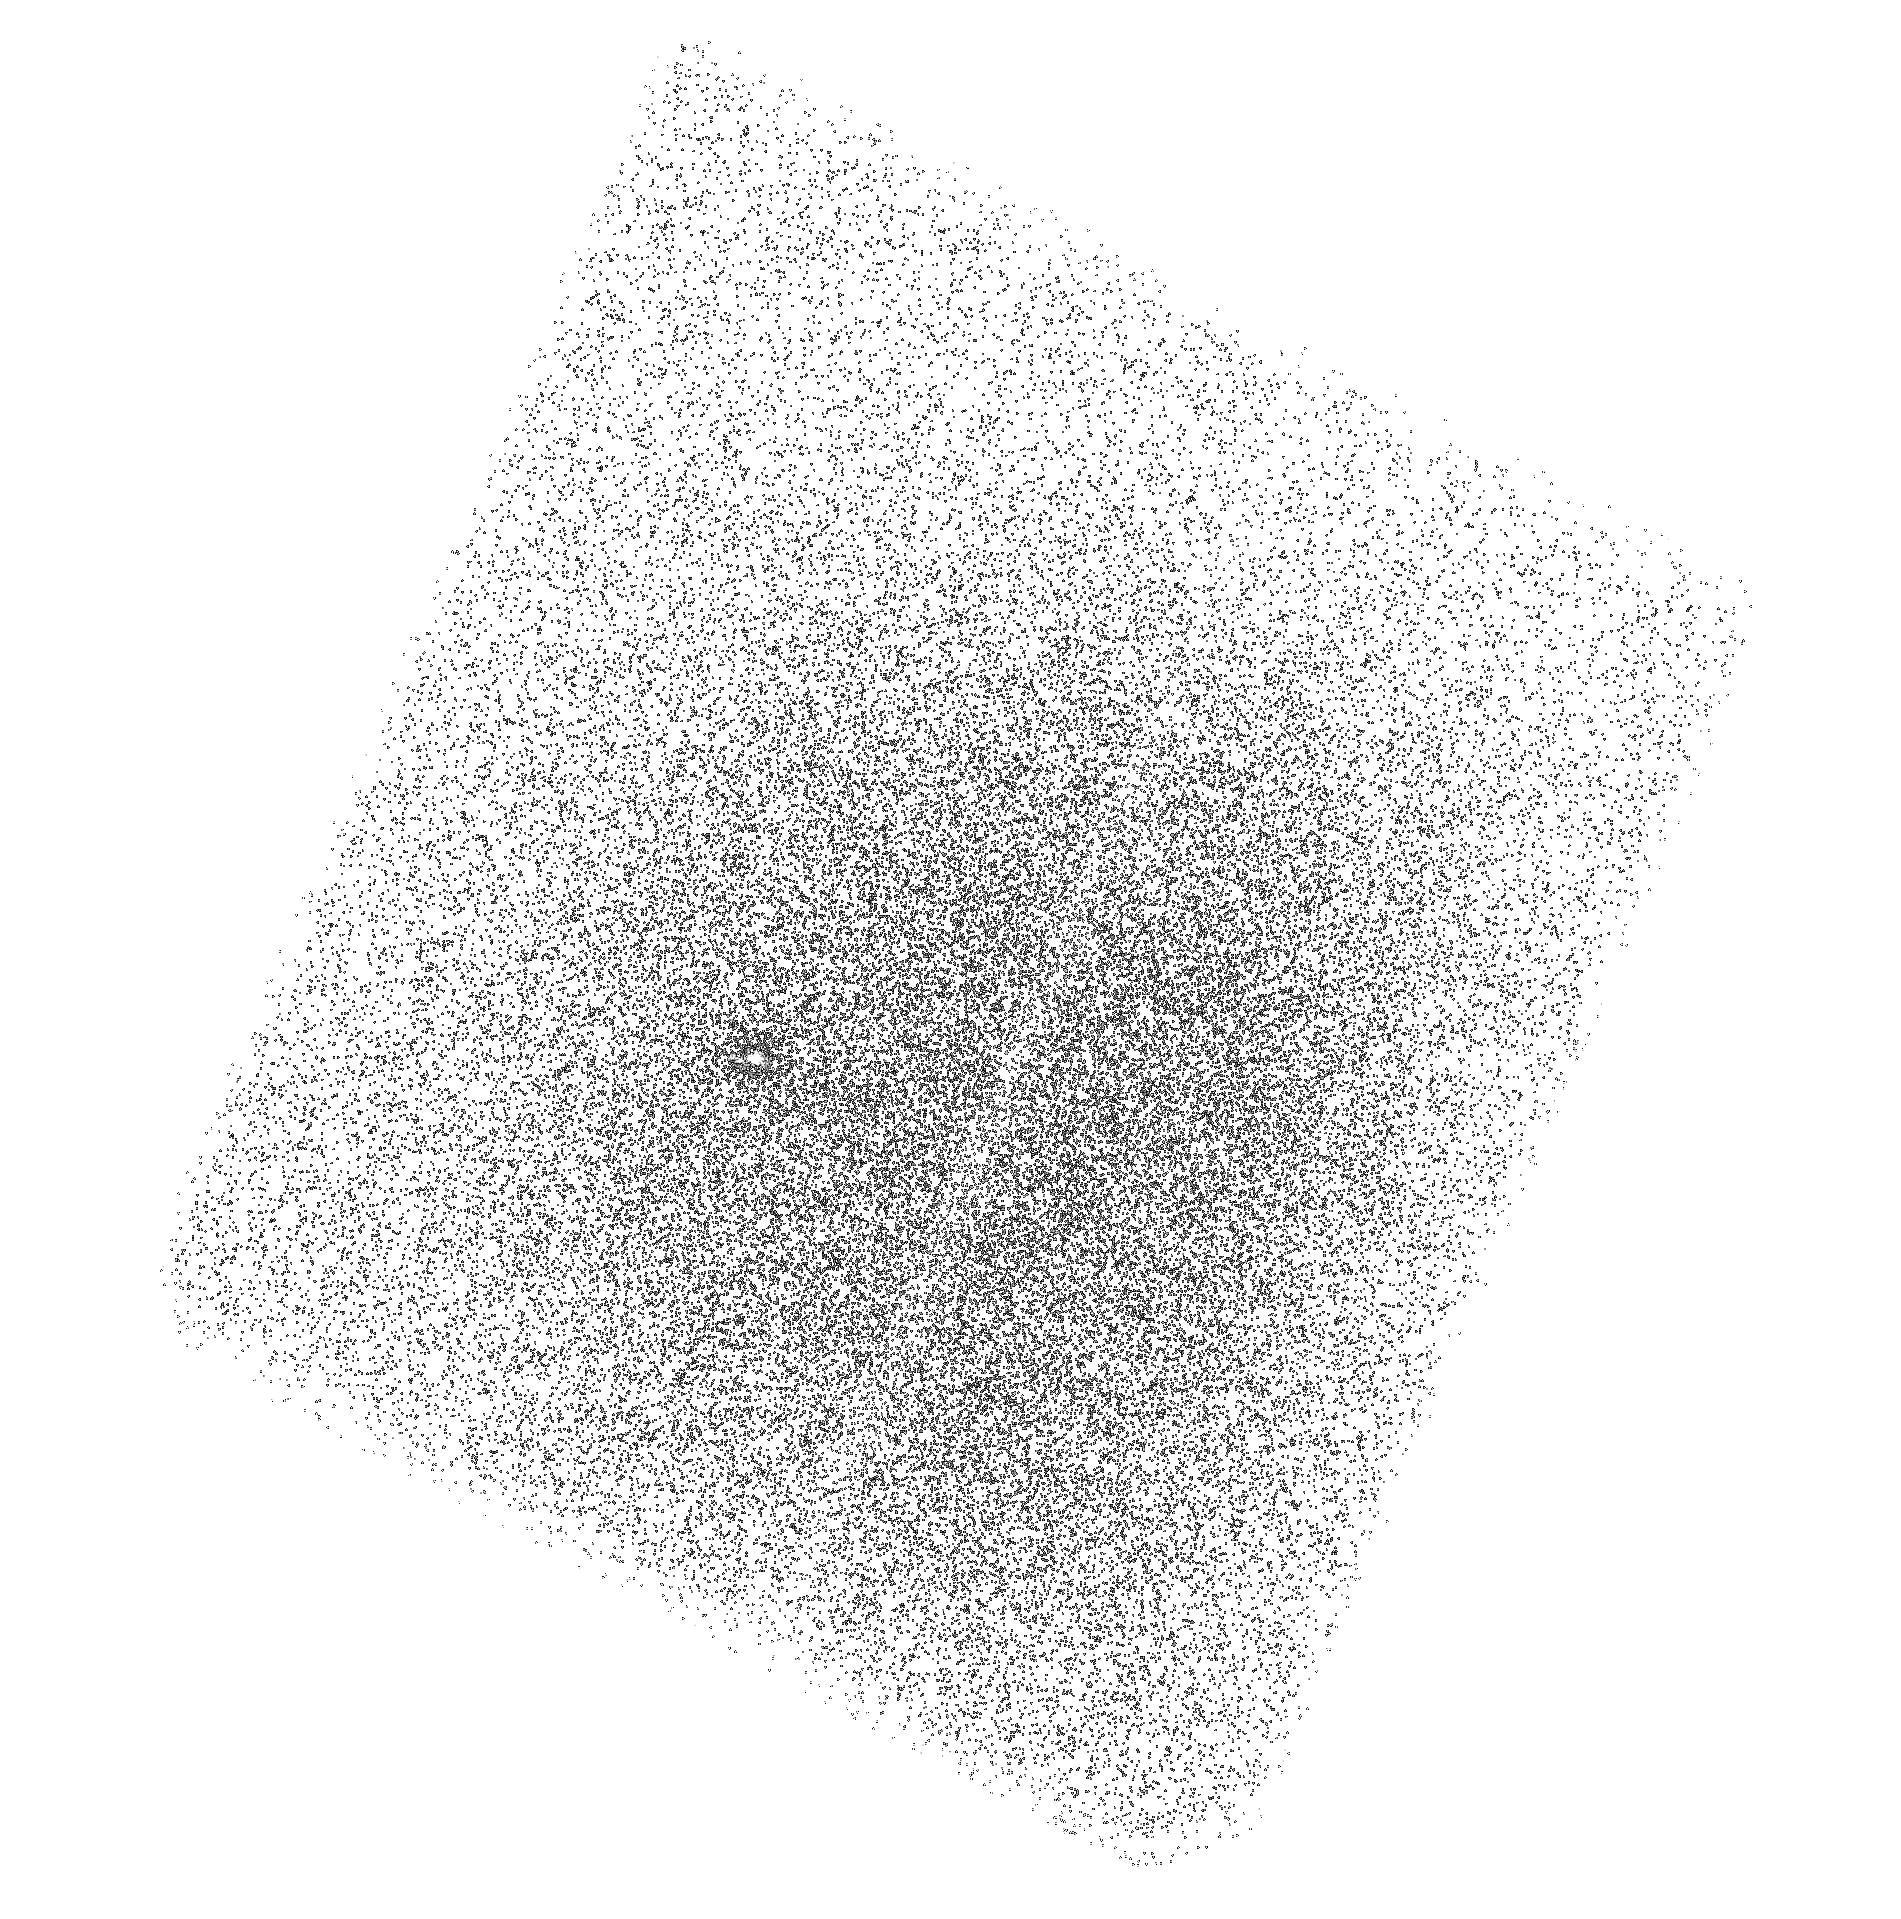
Target: SDSS-J211824.06+001729.4. Instrument: ACS/SBC. Filter: F165LP. Exposure: 42 min. Observation ID: hst_16231_57_acs_sbc_f165lp_jec457

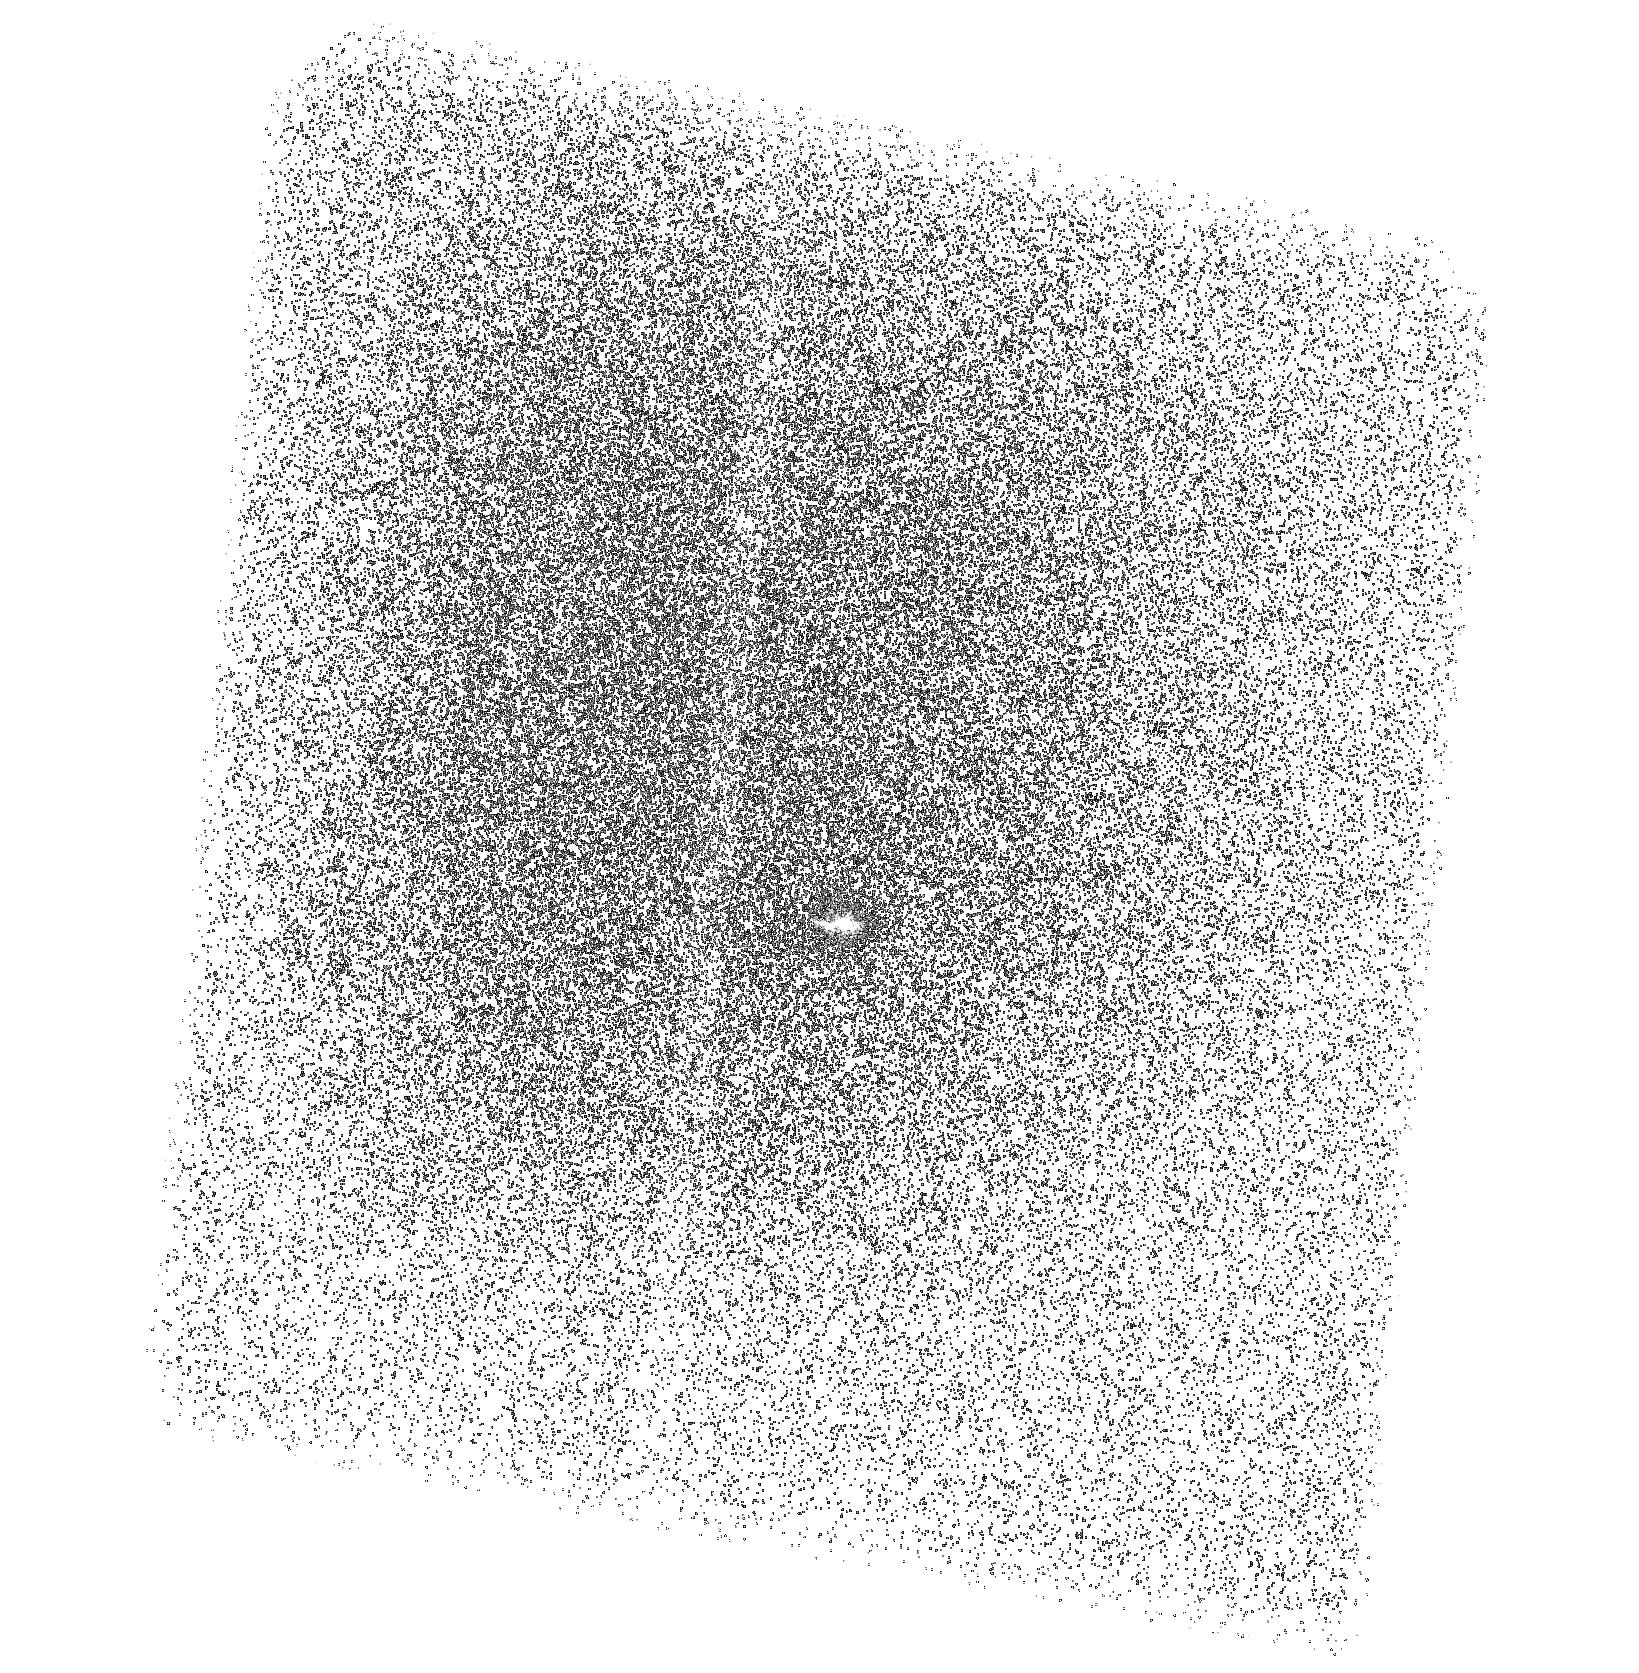
Target: SDSS-J211824.06+001729.4. Instrument: ACS/SBC. Filter: F150LP. Exposure: 42 min. Observation ID: hst_16231_09_acs_sbc_f150lp_jec409

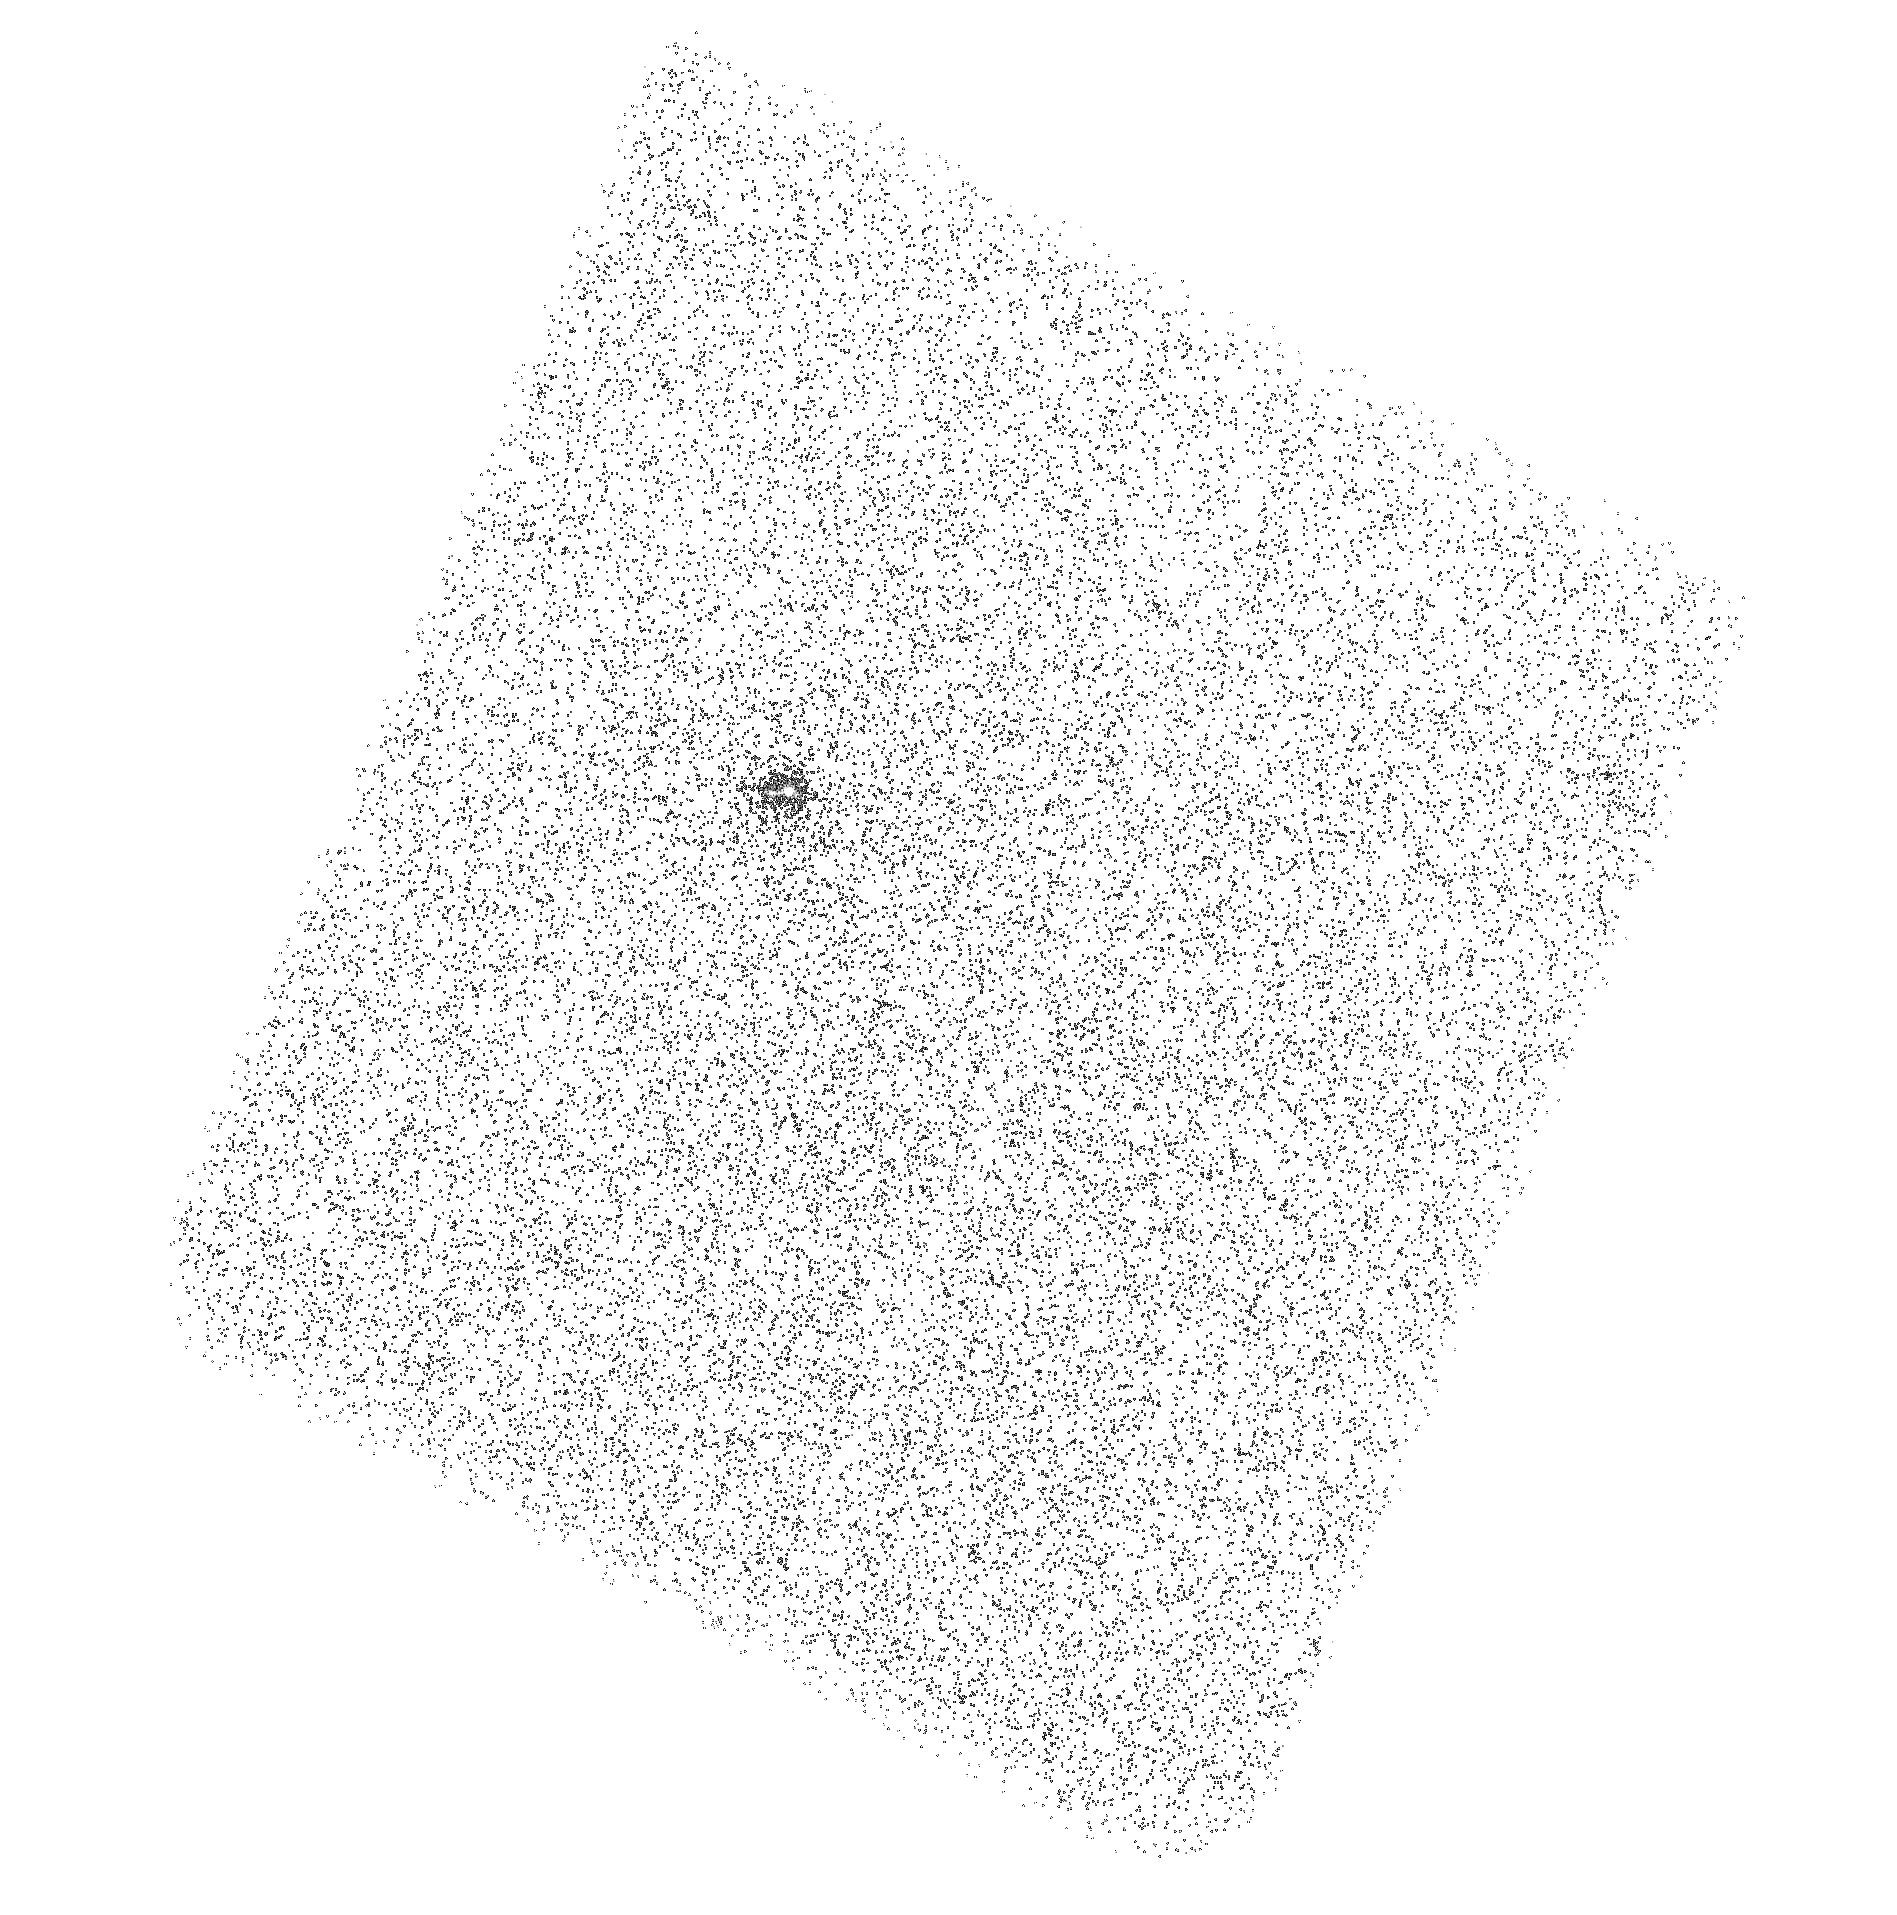
Target: SDSS-J211824.06+001729.4. Instrument: ACS/SBC. Filter: F165LP. Exposure: 42 min. Observation ID: hst_16231_56_acs_sbc_f165lp_jec456

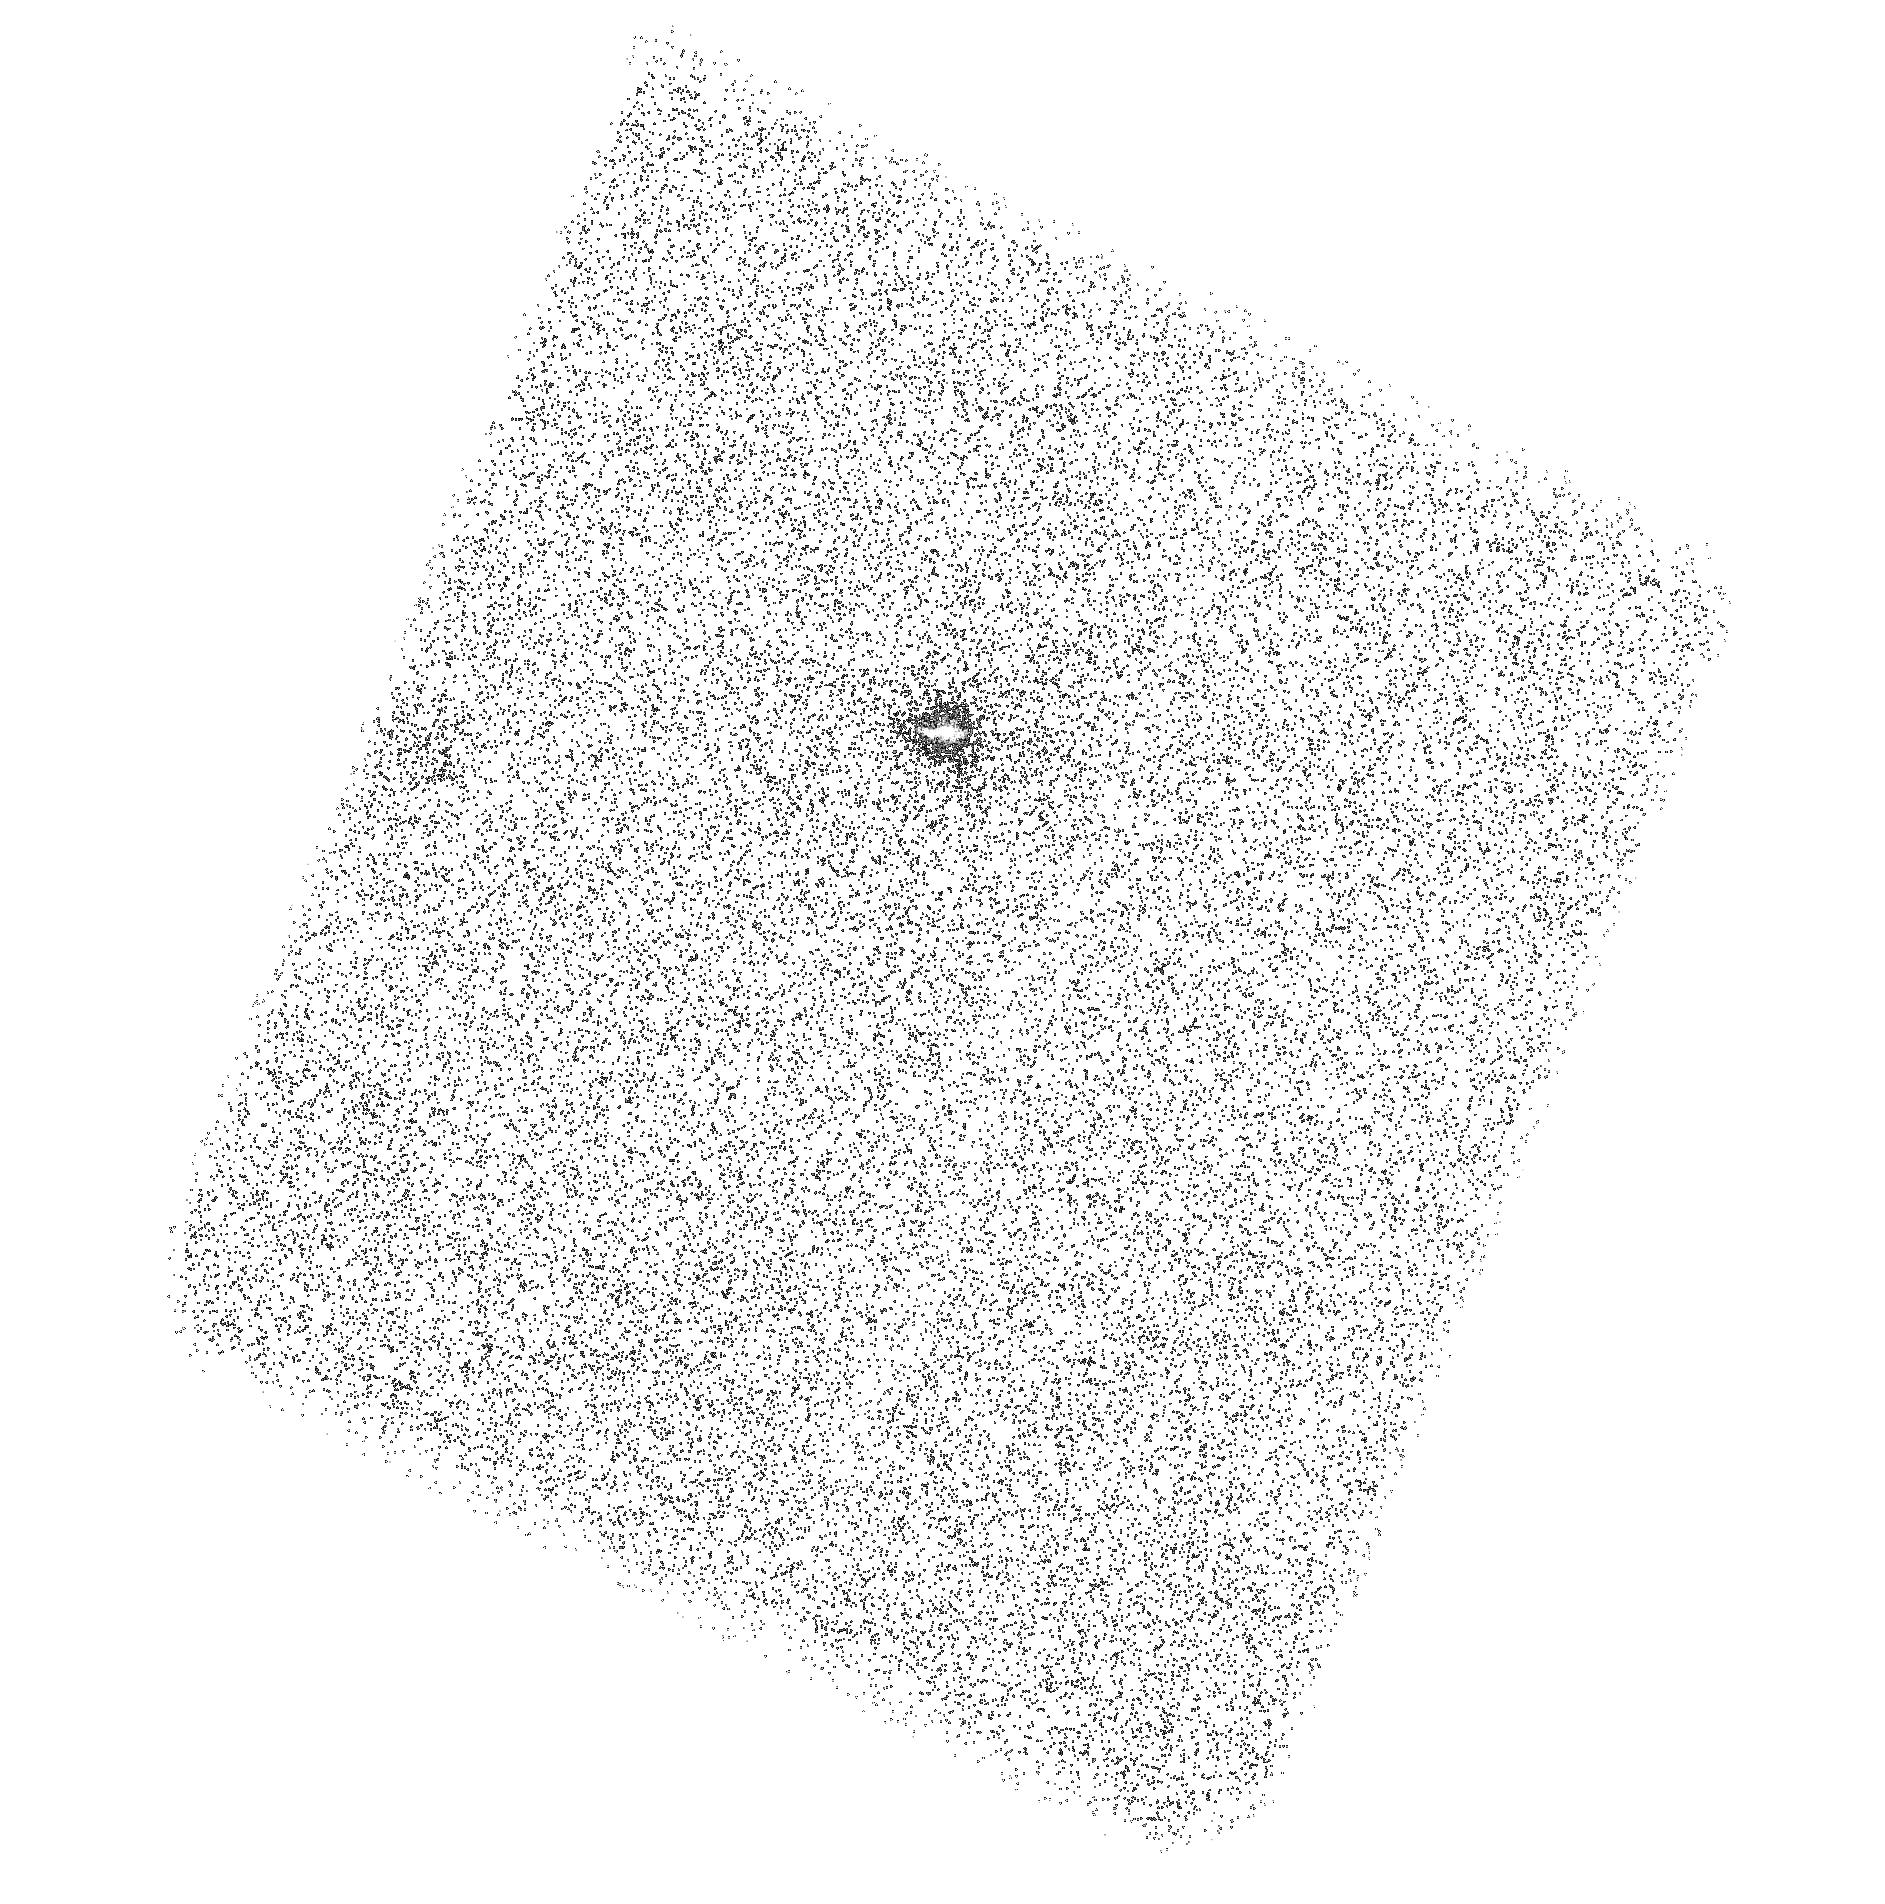
Target: SDSS-J211824.06+001729.4. Instrument: ACS/SBC. Filter: F150LP. Exposure: 42 min. Observation ID: hst_16231_04_acs_sbc_f150lp_jec404

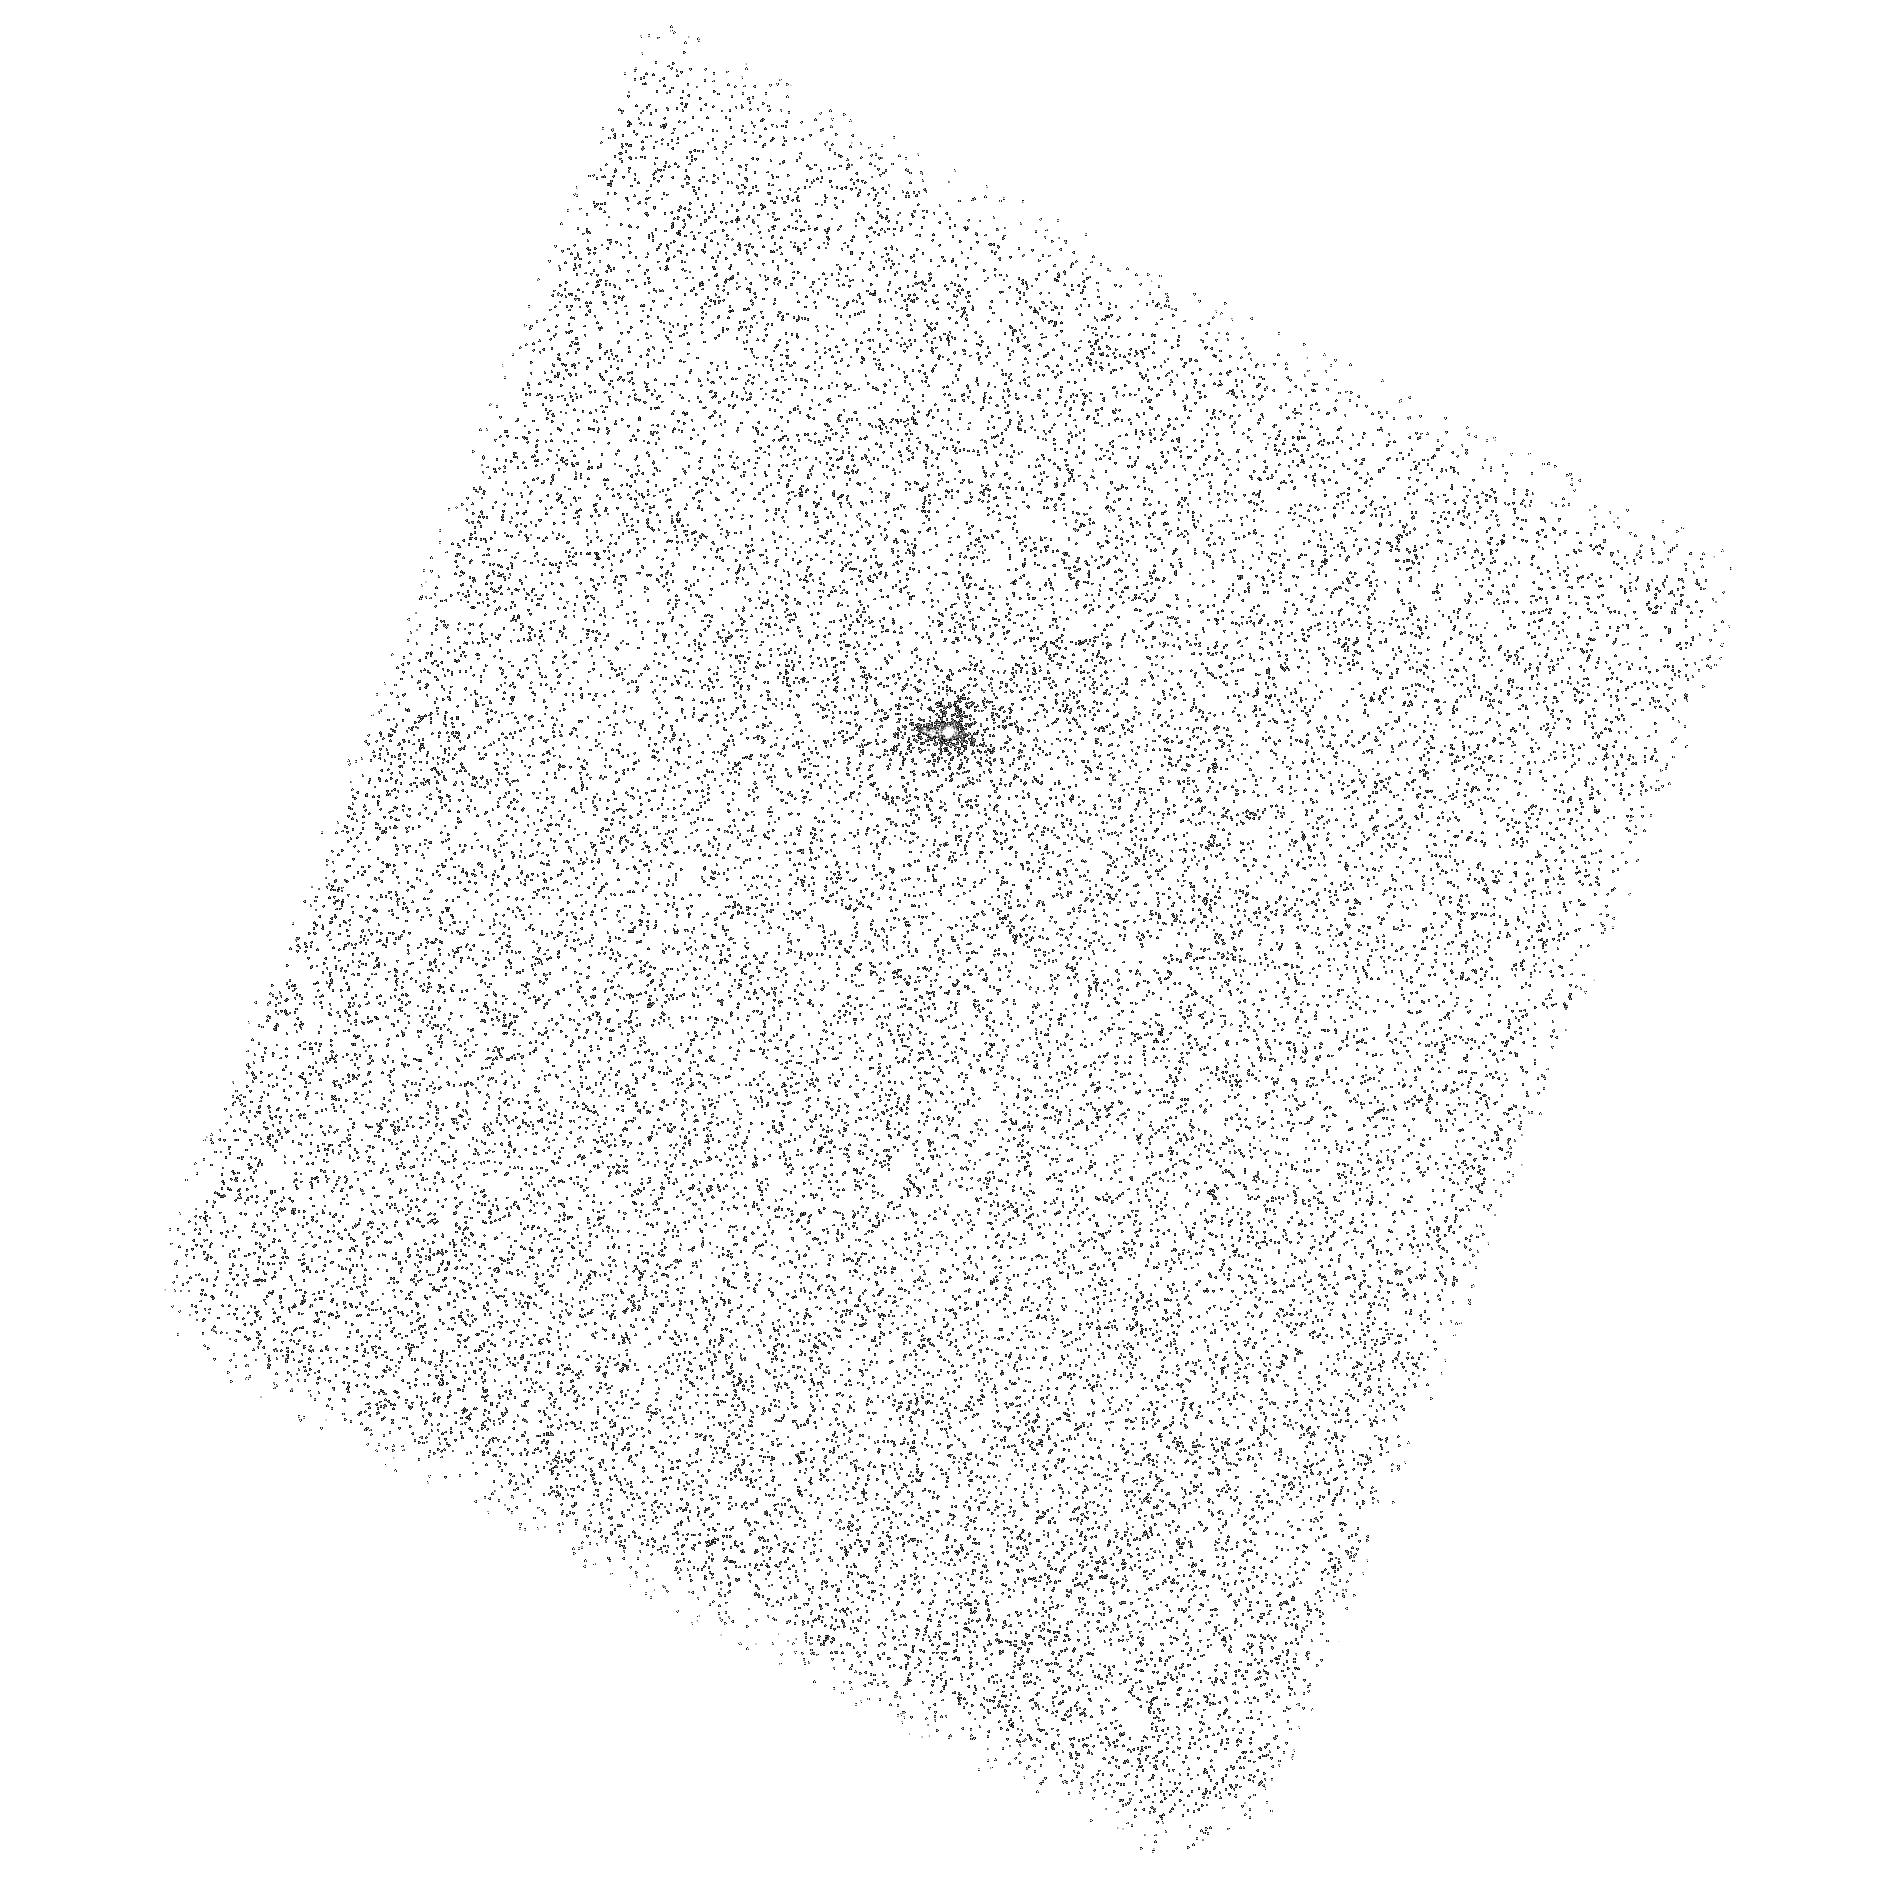
Target: SDSS-J211824.06+001729.4. Instrument: ACS/SBC. Filter: F165LP. Exposure: 42 min. Observation ID: hst_16231_04_acs_sbc_f165lp_jec404

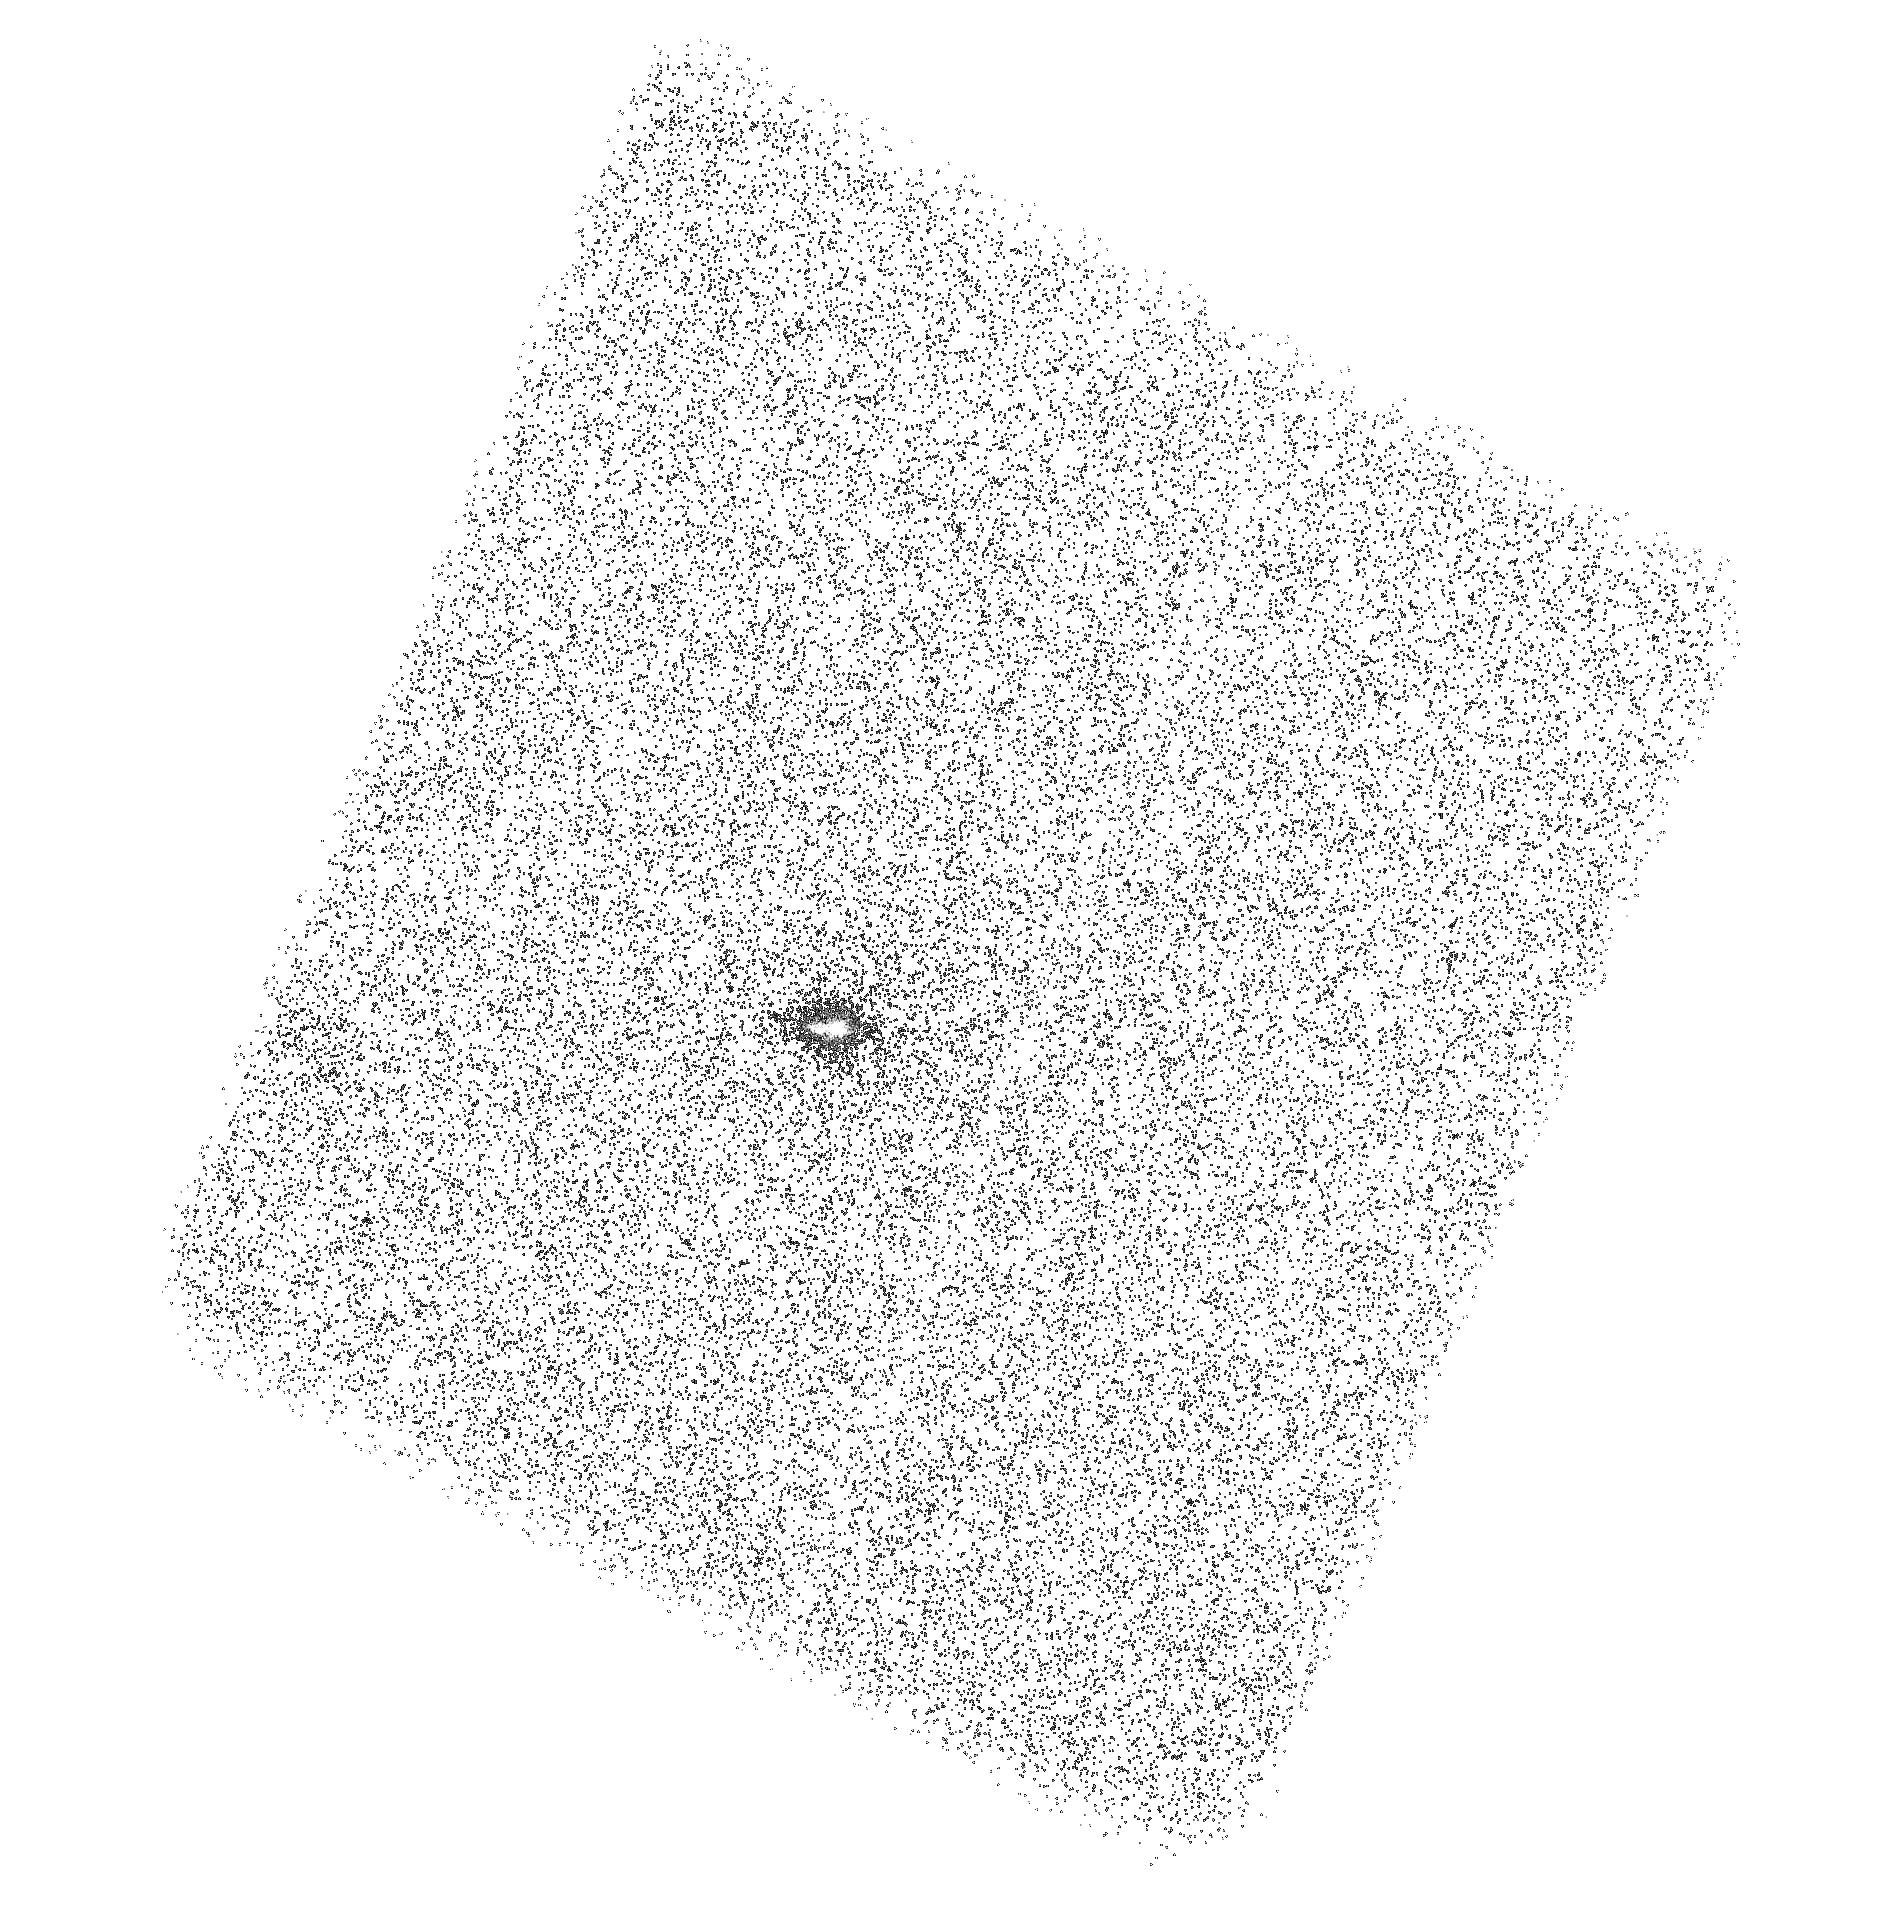
Target: SDSS-J211824.06+001729.4. Instrument: ACS/SBC. Filter: F150LP. Exposure: 42 min. Observation ID: hst_16231_07_acs_sbc_f150lp_jec407

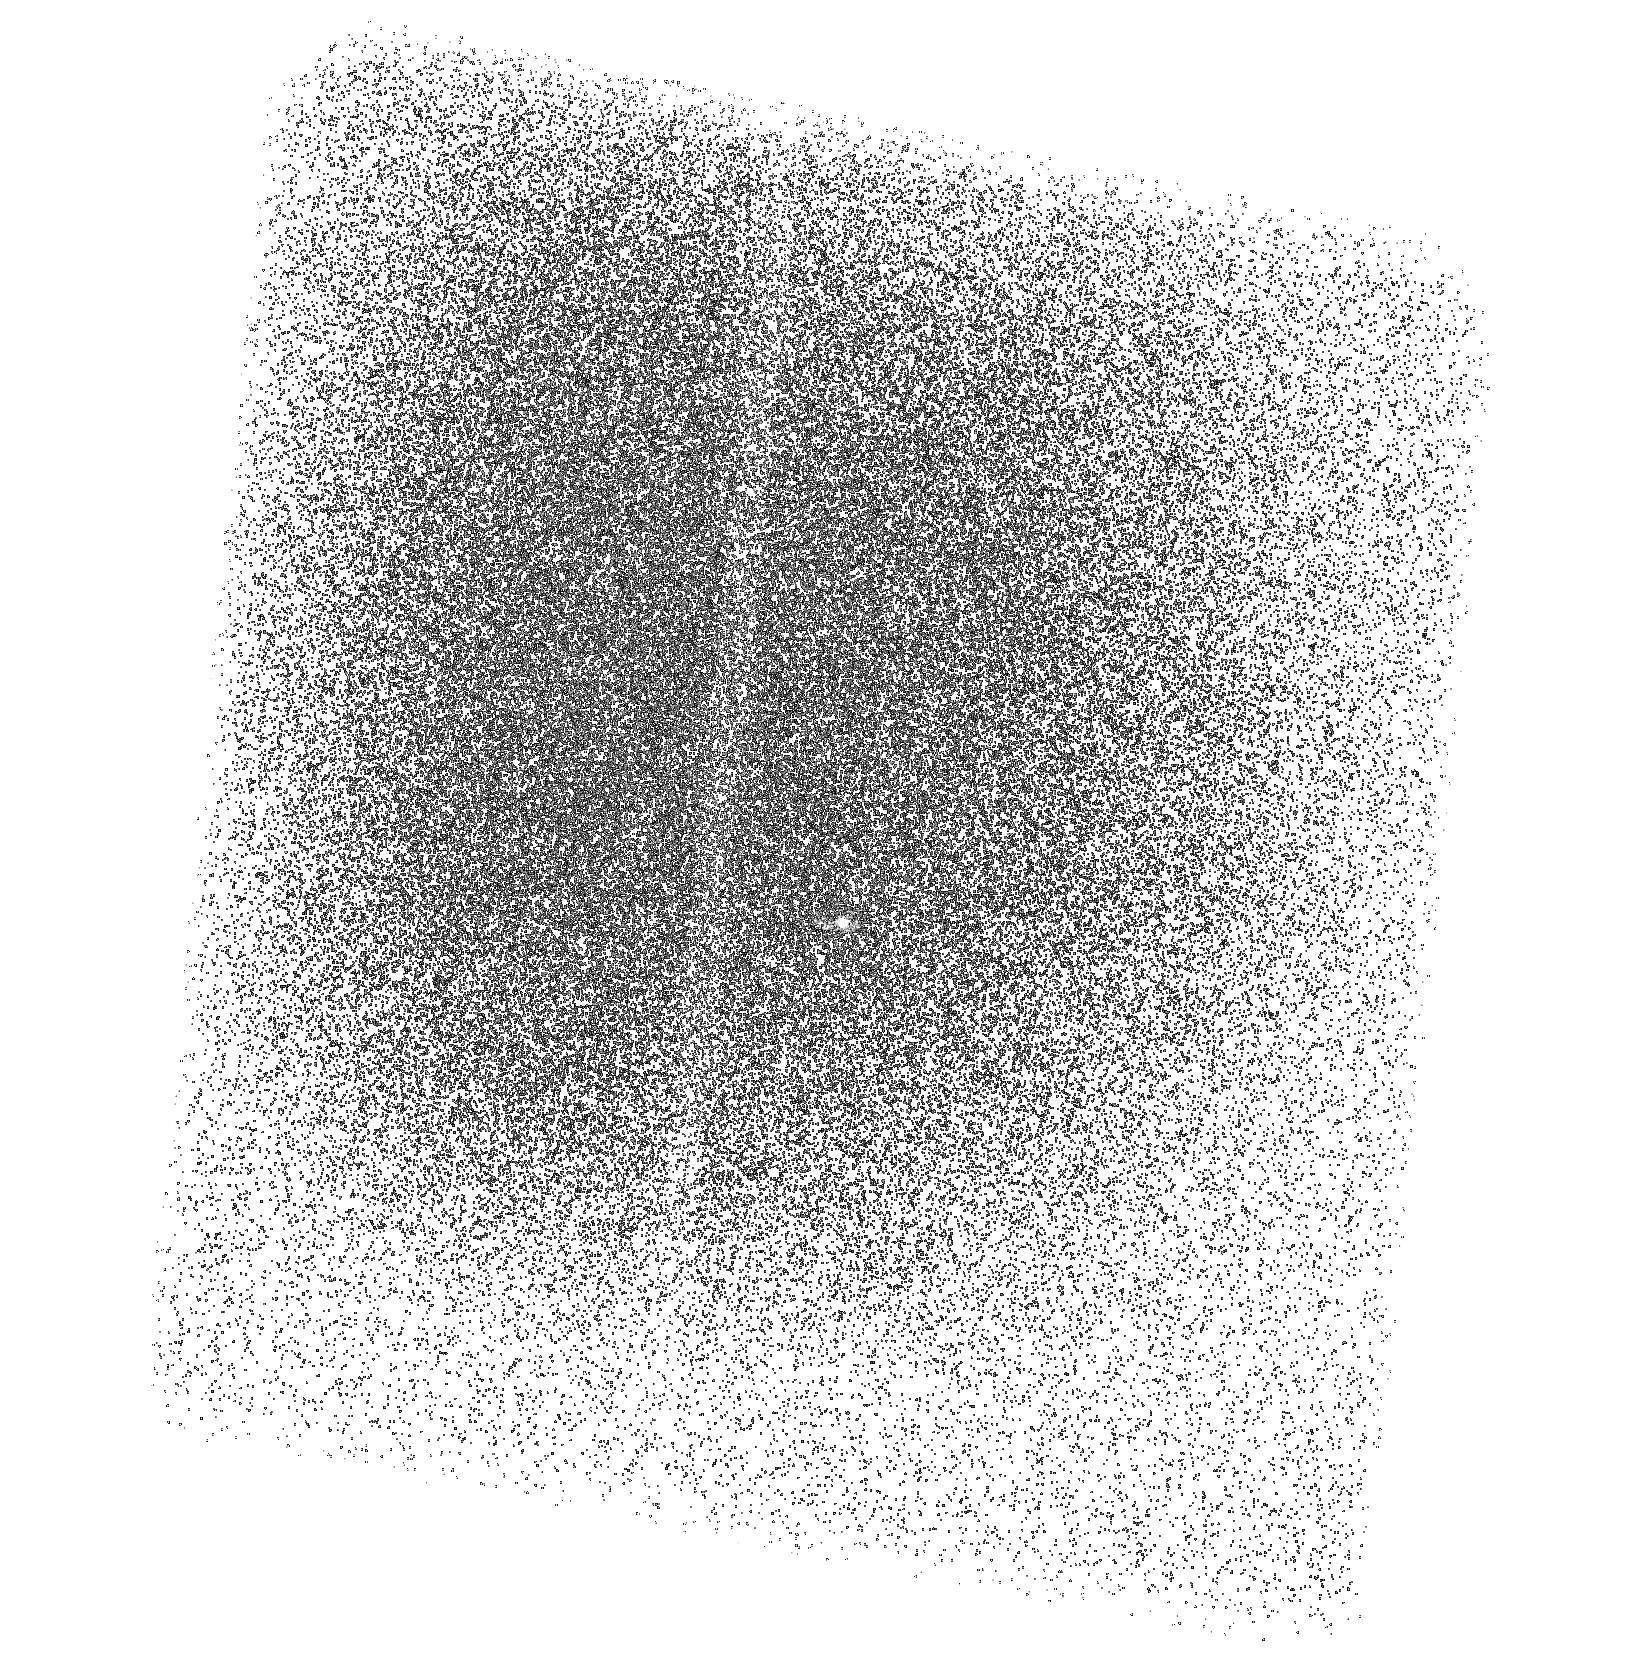
Target: SDSS-J211824.06+001729.4. Instrument: ACS/SBC. Filter: F165LP. Exposure: 42 min. Observation ID: hst_16231_09_acs_sbc_f165lp_jec409

Witnessing the circumgalactic medium in formation: Imaging OVI in the warm-hot CGM of a record-breaking galactic wind (PI: Rupke, David)

The massive, compact galaxy Makani hosts one of the largest [OII] nebulae, and perhaps the largest starburst-driven galactic wind, yet detected. This wind extends well into the CGM of its host (r_wind > 20r_stars) and is a snapshot of the CGM-in-formation. The cool, dense medium of the wind-CGM interface in Makani (traced in emission by [OII], MgII, and CO emission) on scales of 100 kpc show an outflow forming the cool CGM in real time. Much of our knowledge of the CGM in other galaxies is derived from statistical studies of the warm-hot (10^5-10^6 K) phase. The enormous and lumionus oxygen nebula in Makani is the ideal target to *image* the warm-hot CGM, which is difficult in most other sources. We propose to make the first "rebirth picture'' of the warm-hot CGM as it is being formed anew by the giant wind in Makani. We will image Makani in OVI 1032, 1038 A with ACS/SBC, a technique that recently yielded the first OVI image of the halo of a starburst galaxy (Hayes et al. 2016). We will apply the same synthetic narrowband technique which is perfectly suited for Makani, whose observed-frame OVI line (at z=0.459) lies at the peak of the F150LP filter. These observations are optimally-timed to meet simulated images of OVI that are emerging from the latest simulations. The morphology of the OVI image and line flux ratios with [OII] will constrain the physical state of the gas in the nebula through comparison with models and simulations of the wind-CGM interaction and shock+photoionization models.